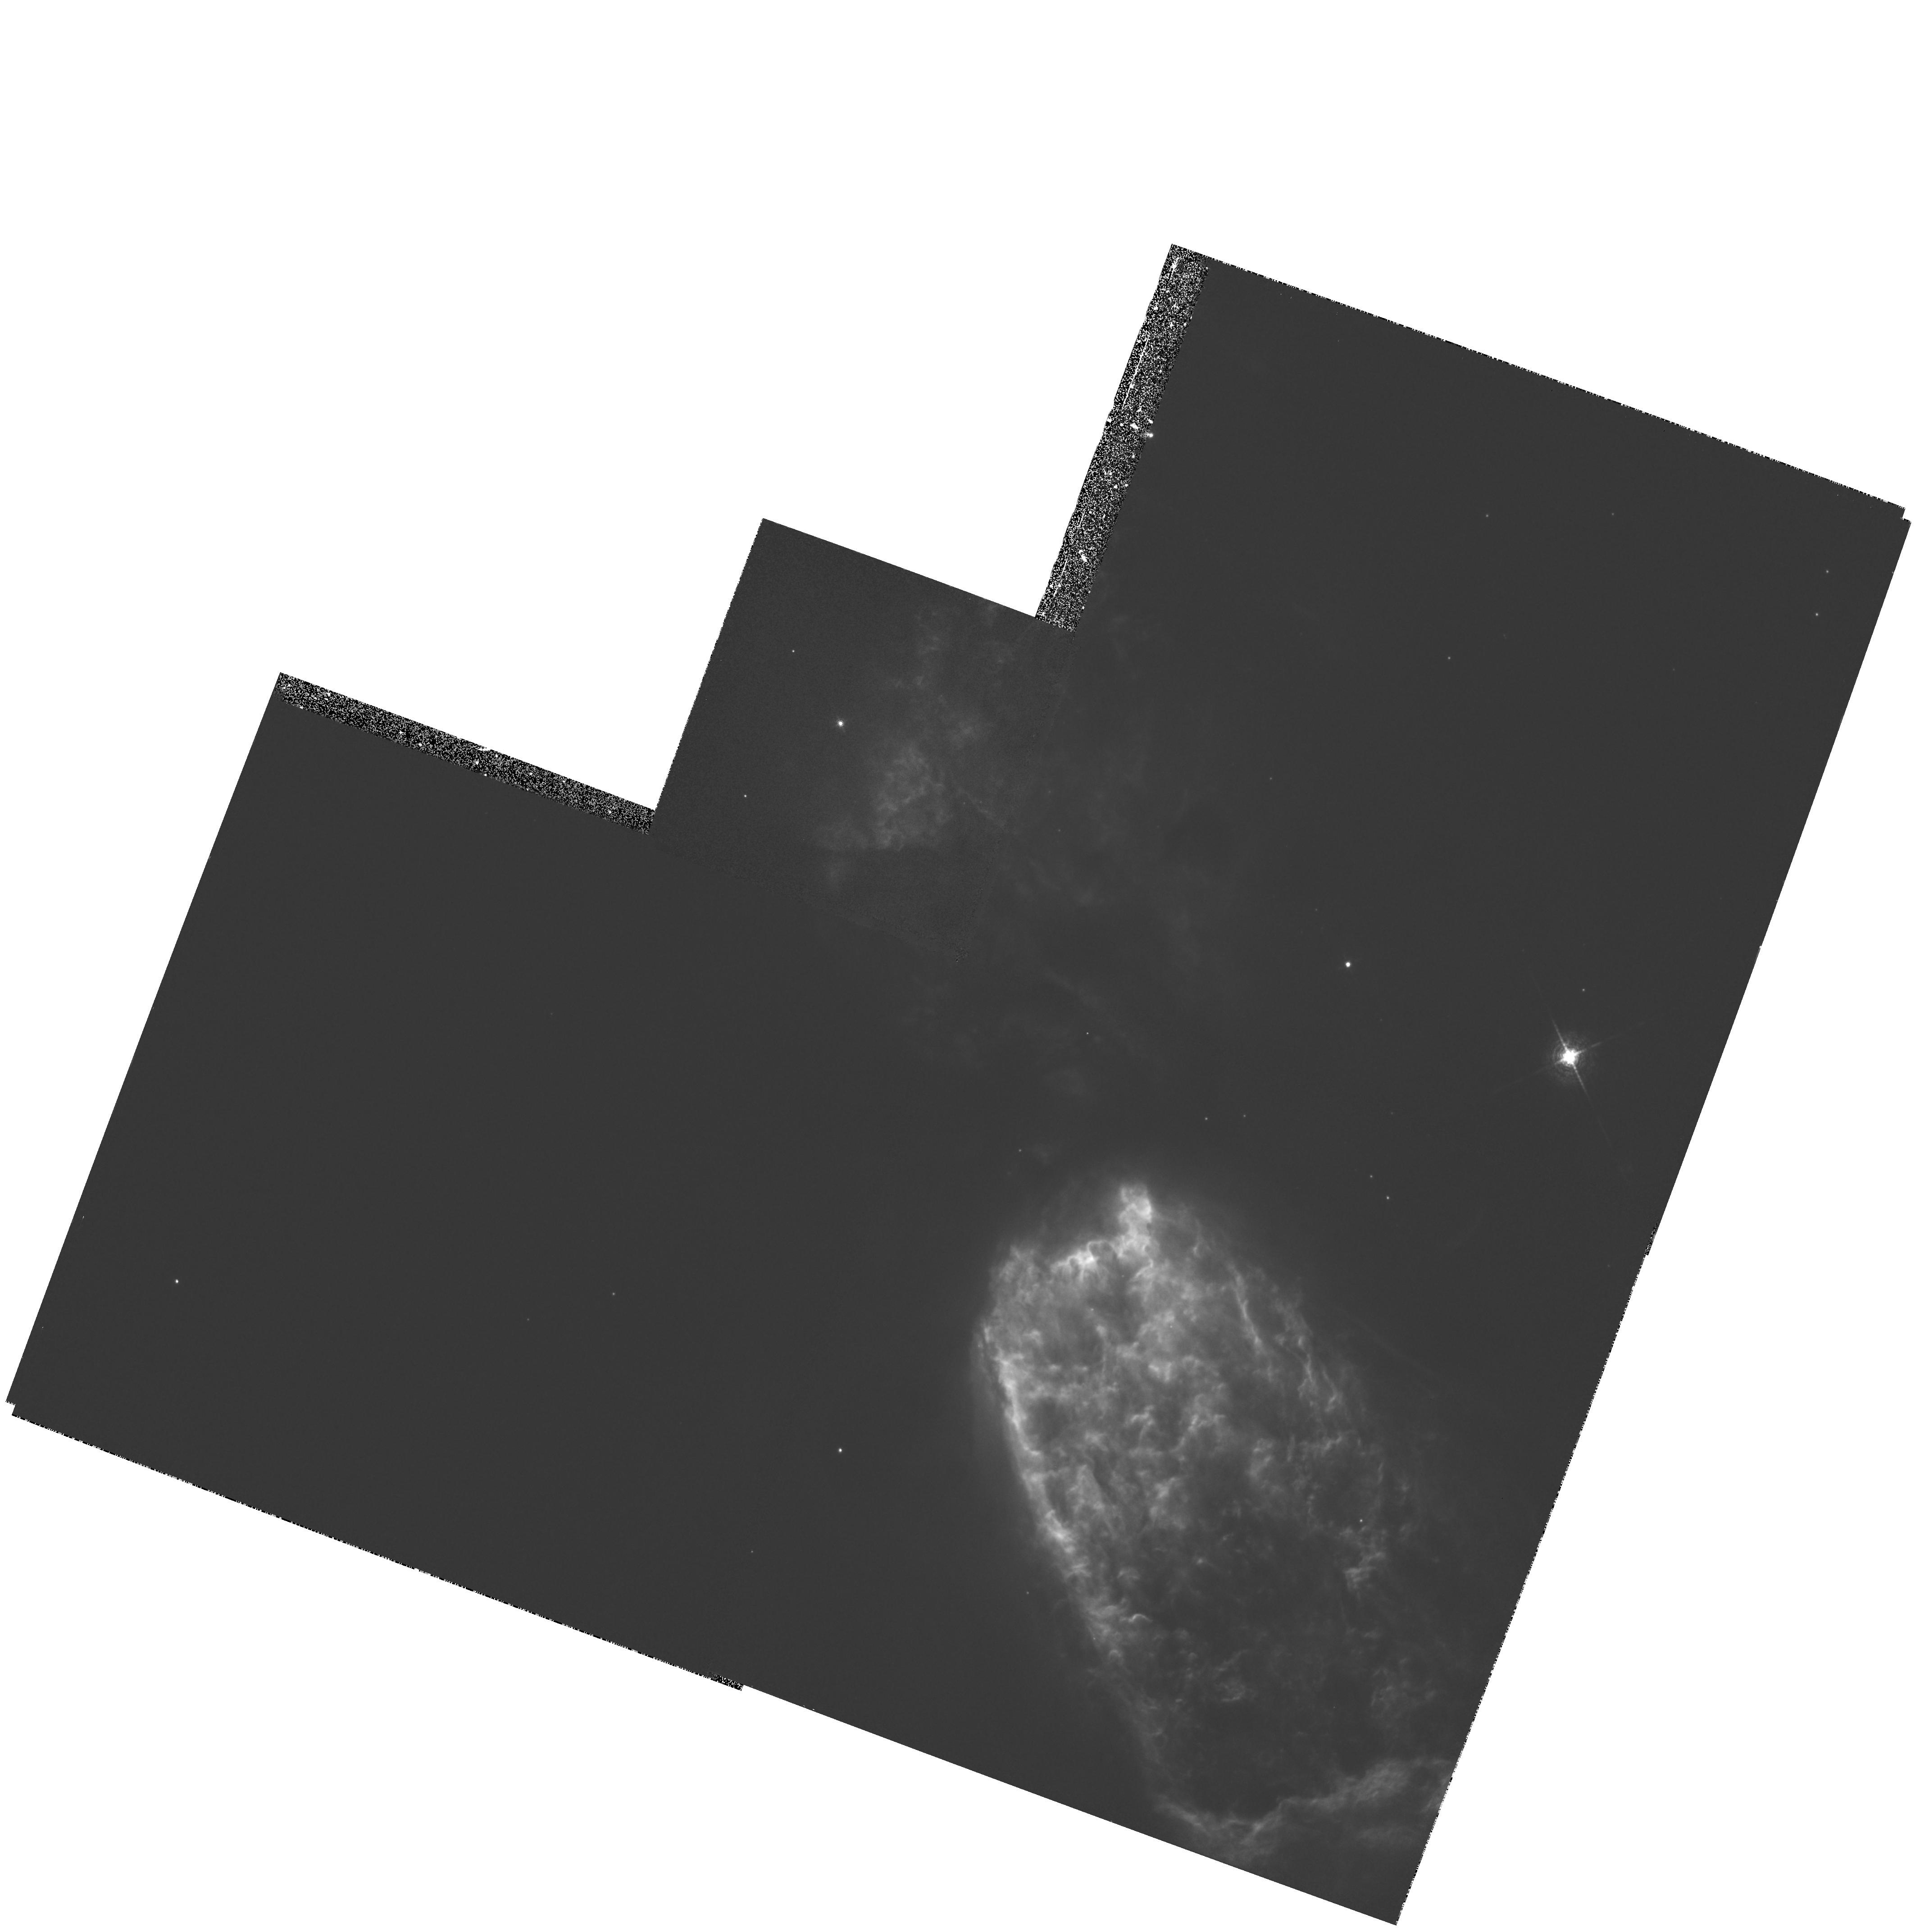
Target: S106N2
Instrument: WFPC2/PC
Filter: F656N
Exposure: 20 min
Observation ID: hst_5963_03_wfpc2_pc_f656n_u2rq03

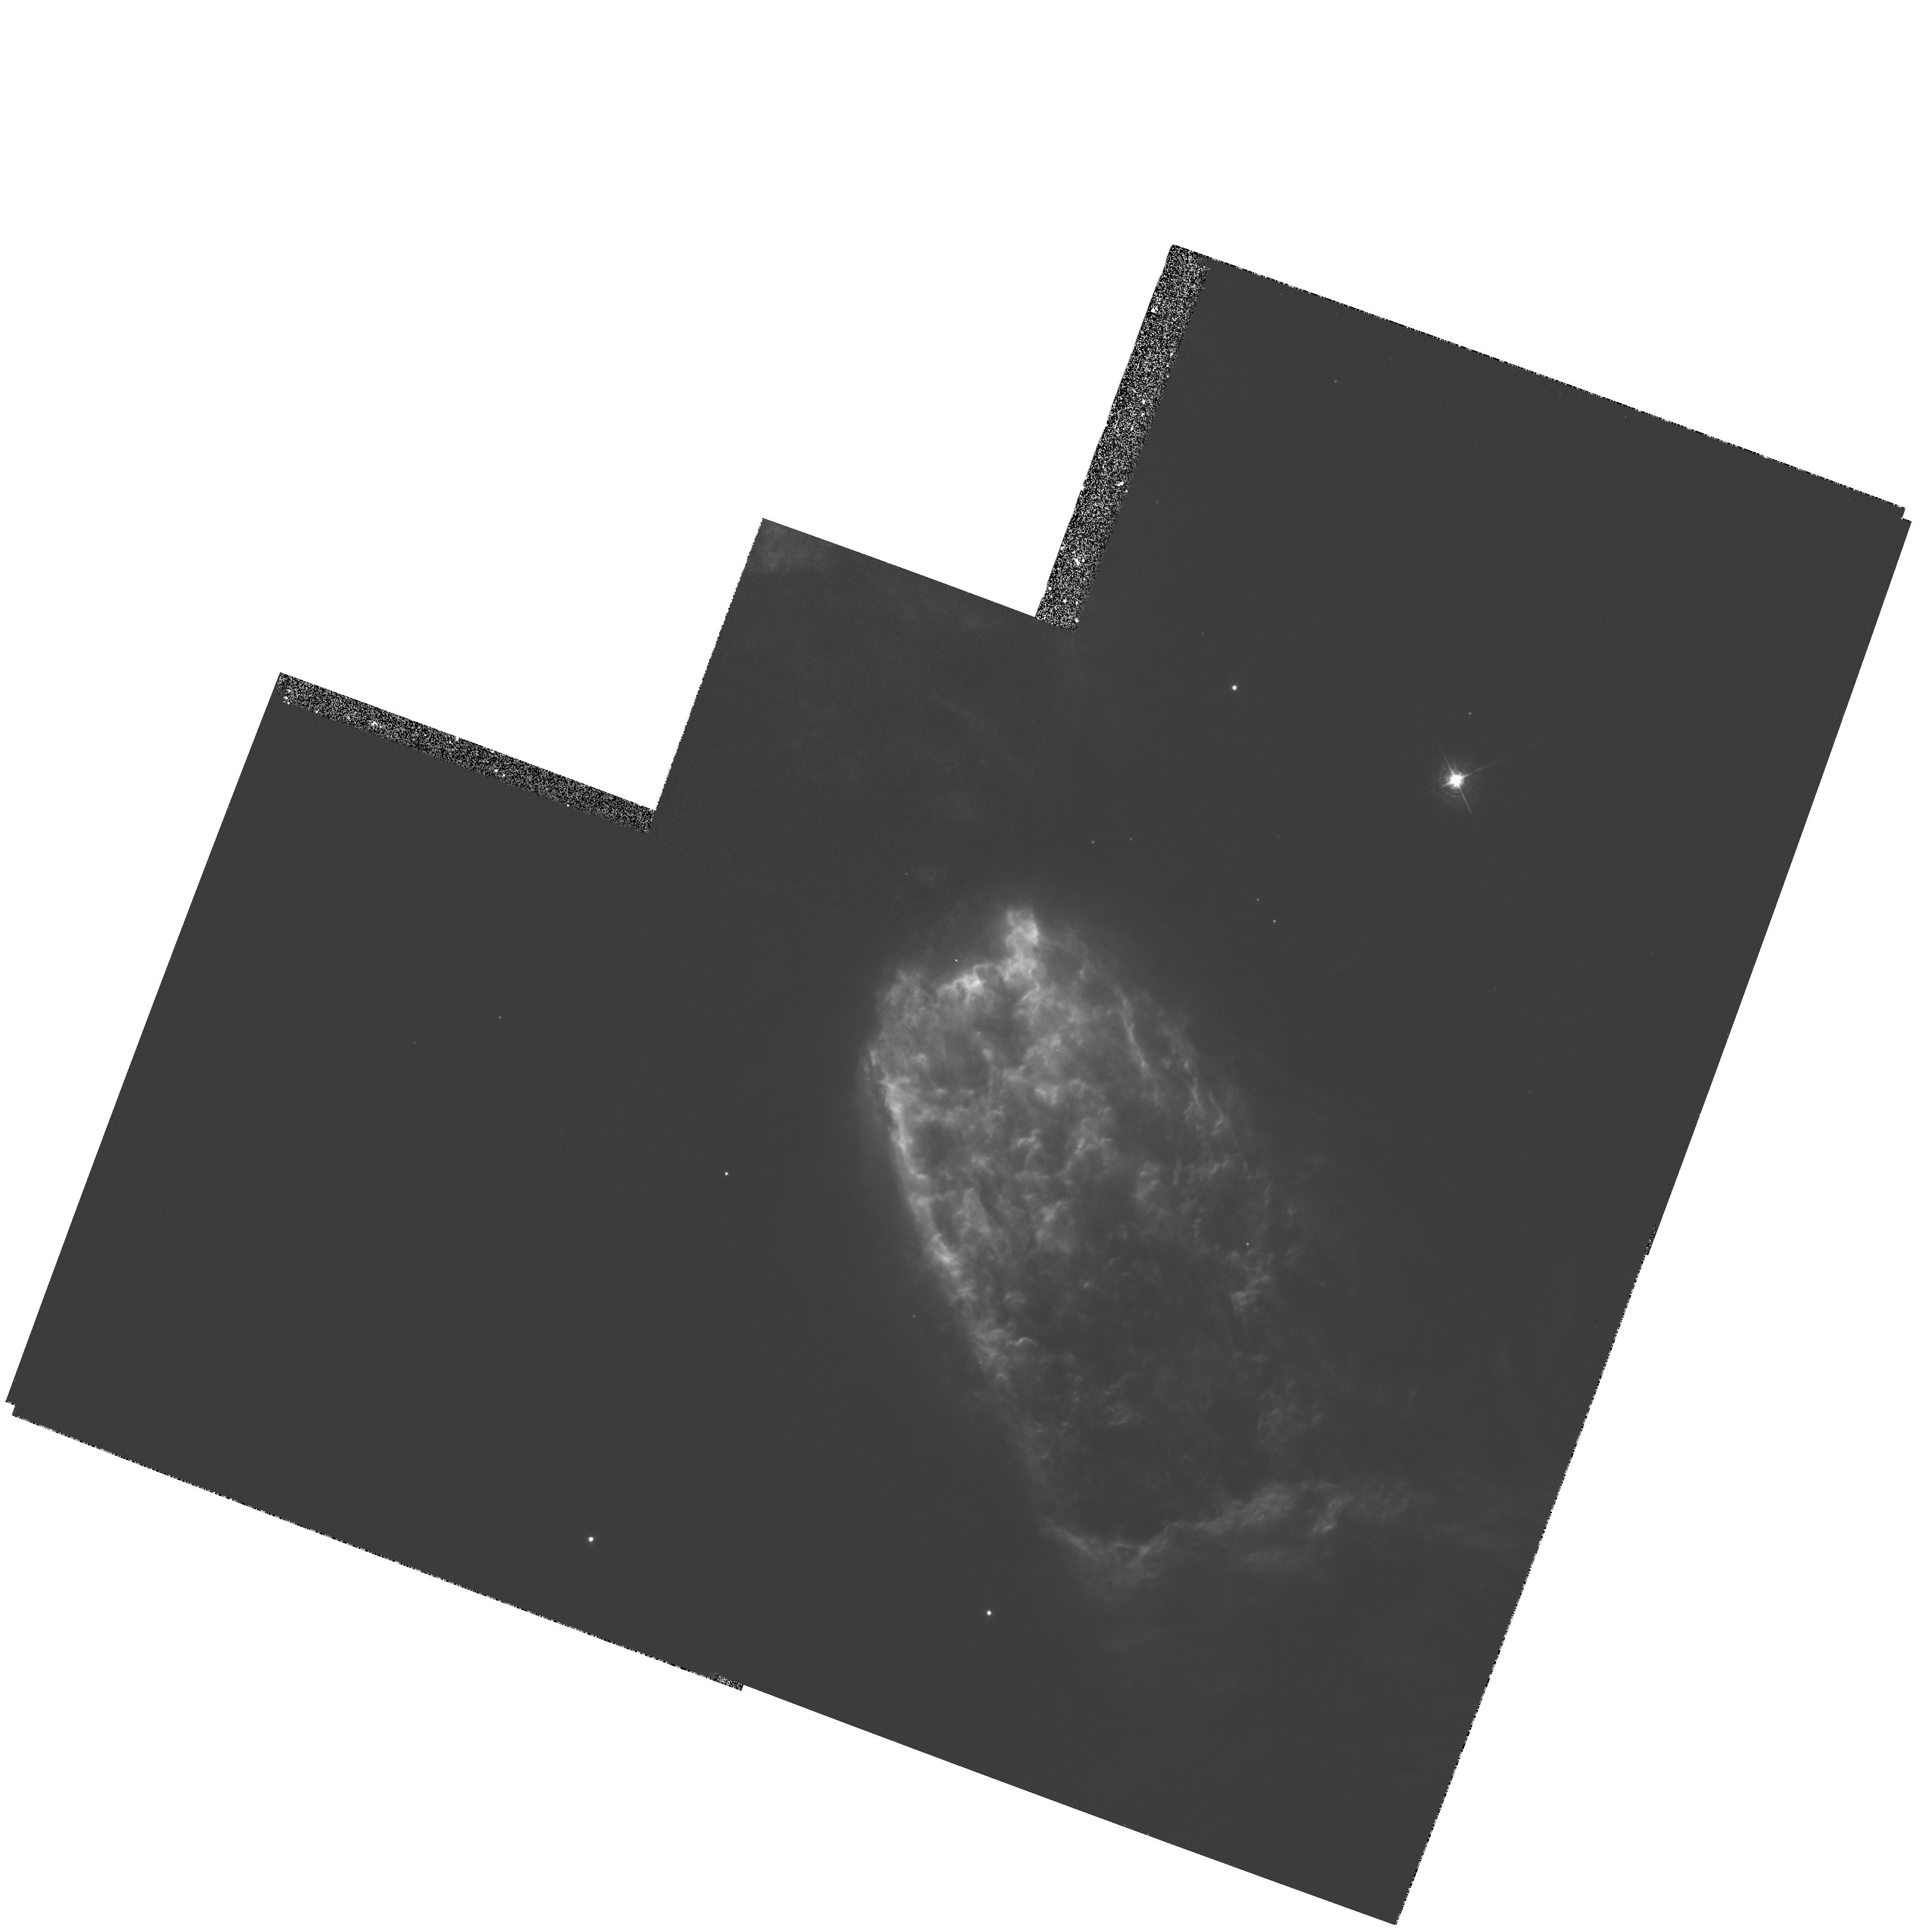
Target: S106N
Instrument: WFPC2/PC
Filter: F656N
Exposure: 20 min
Observation ID: hst_5963_01_wfpc2_pc_f656n_u2rq01

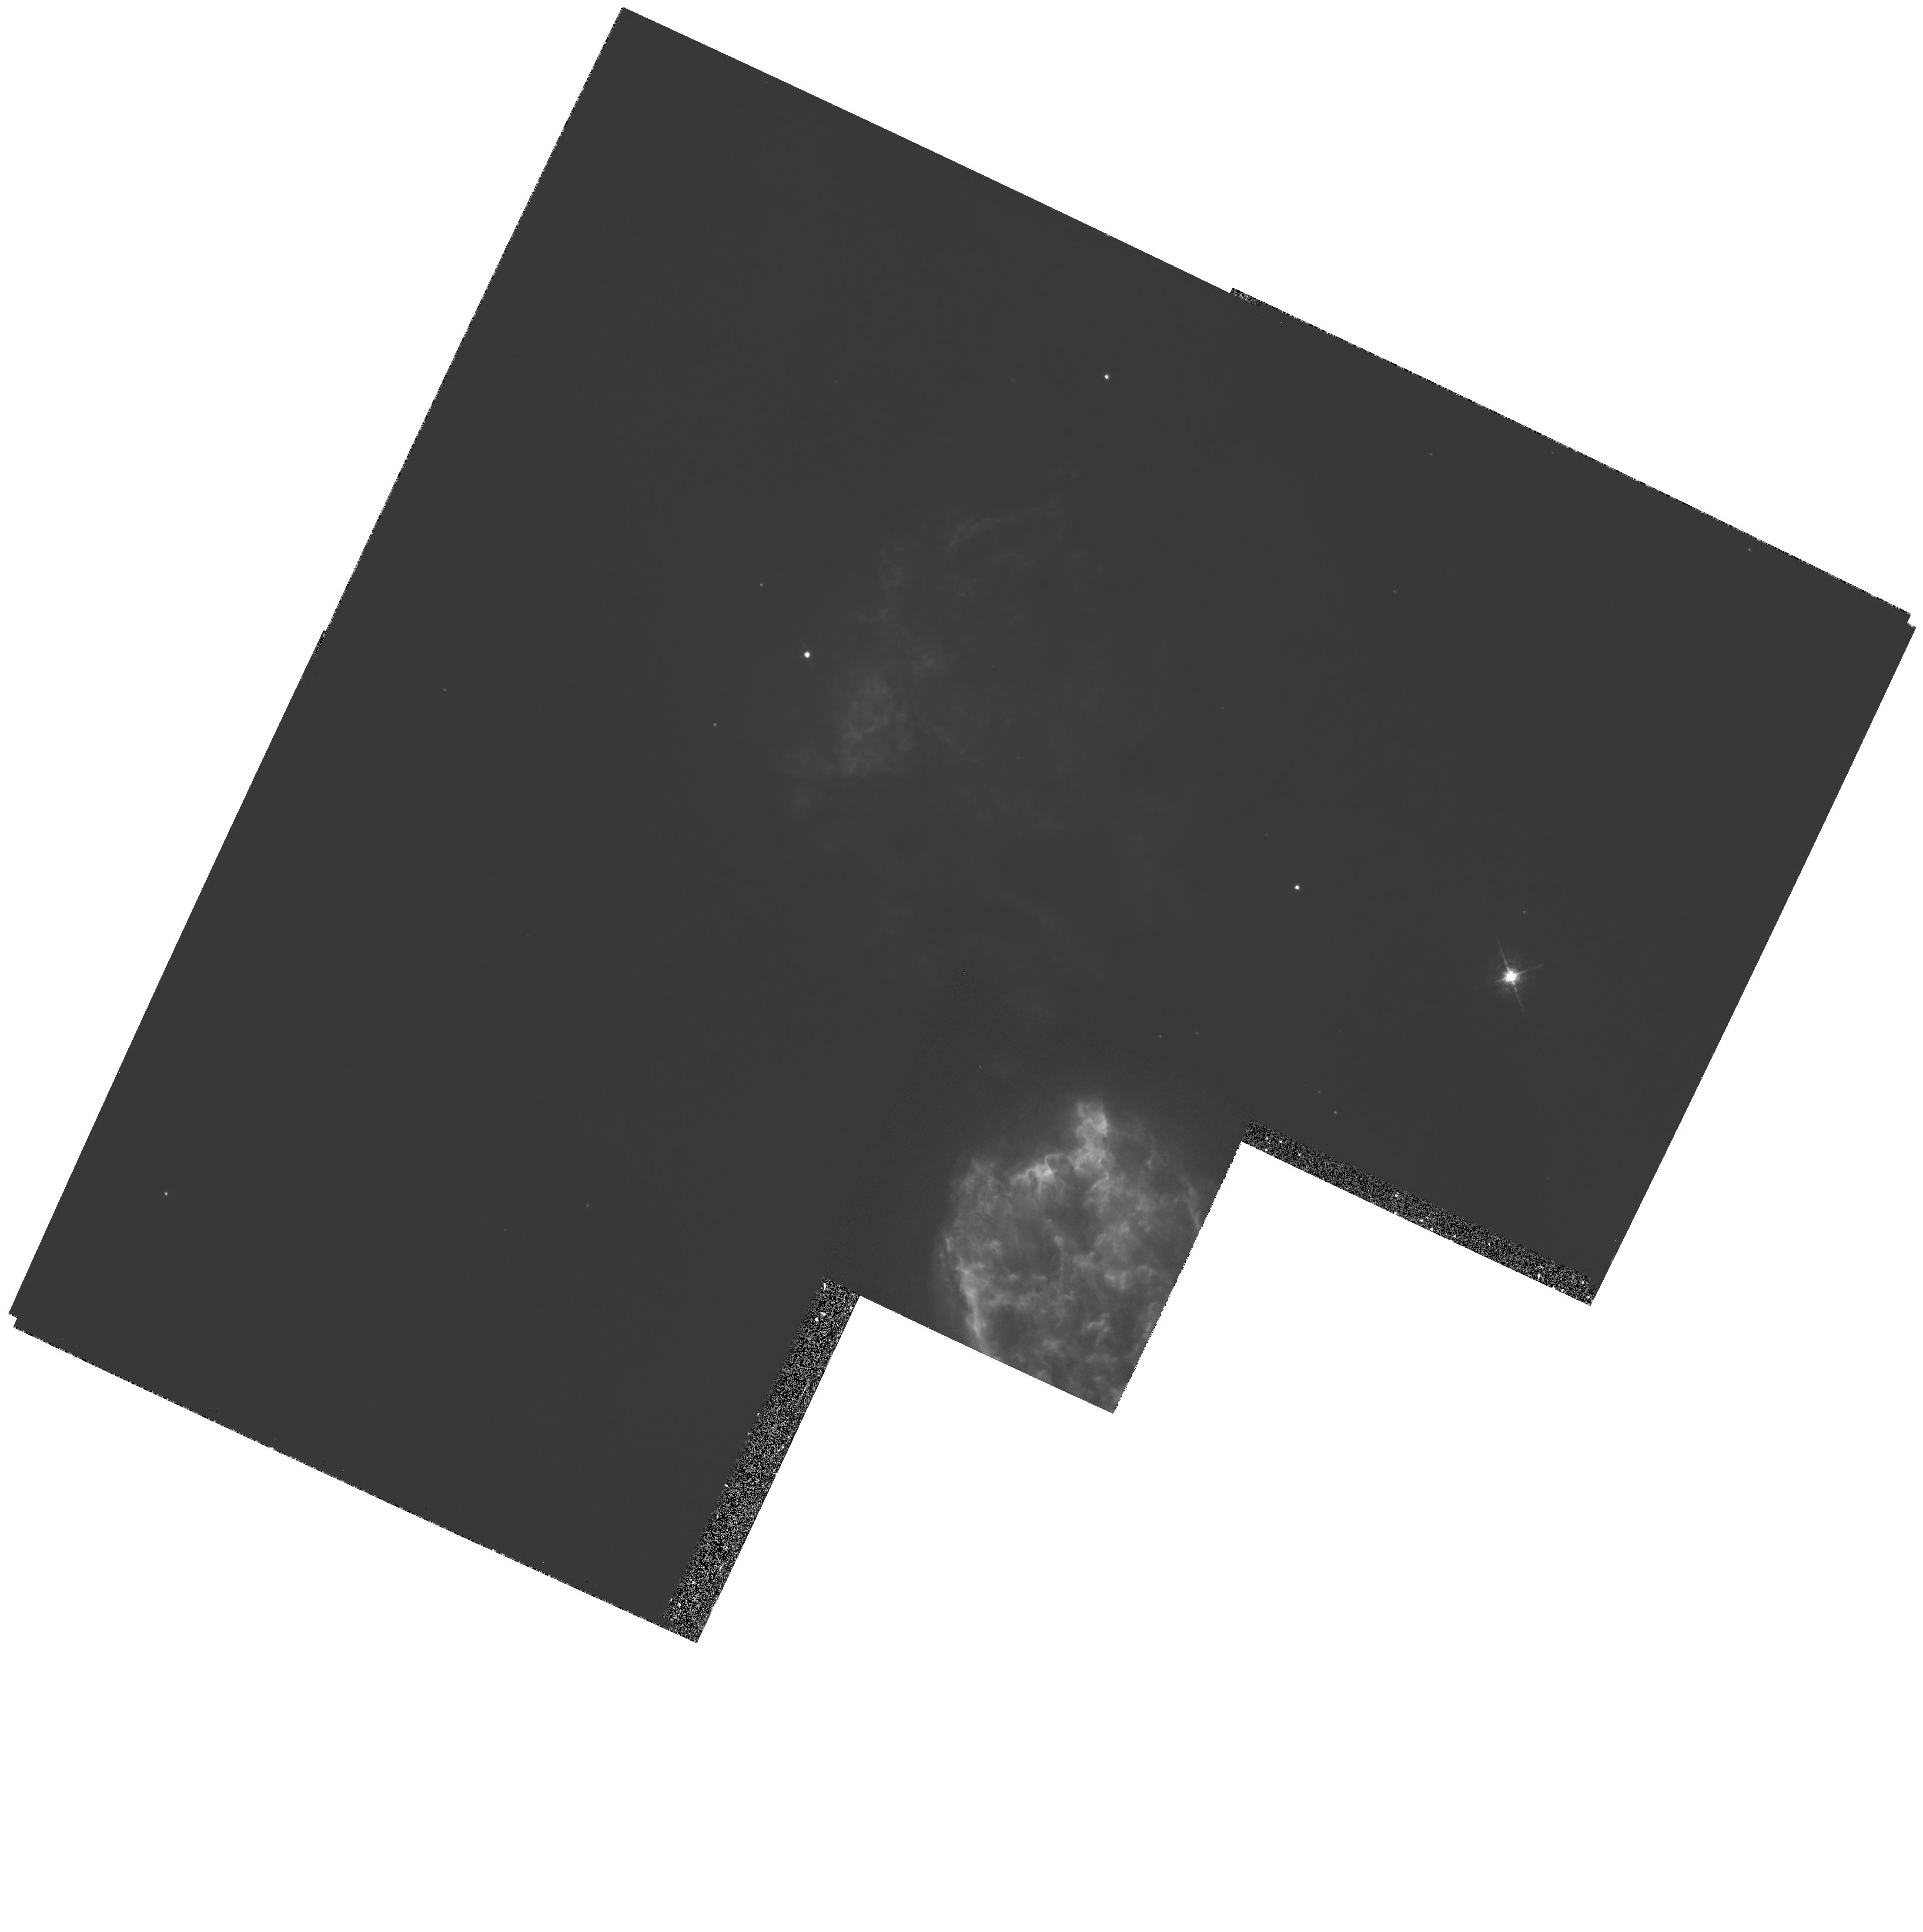
Target: S106S
Instrument: WFPC2/PC
Filter: F656N
Exposure: 20 min
Observation ID: hst_5963_02_wfpc2_pc_f656n_u2rq02

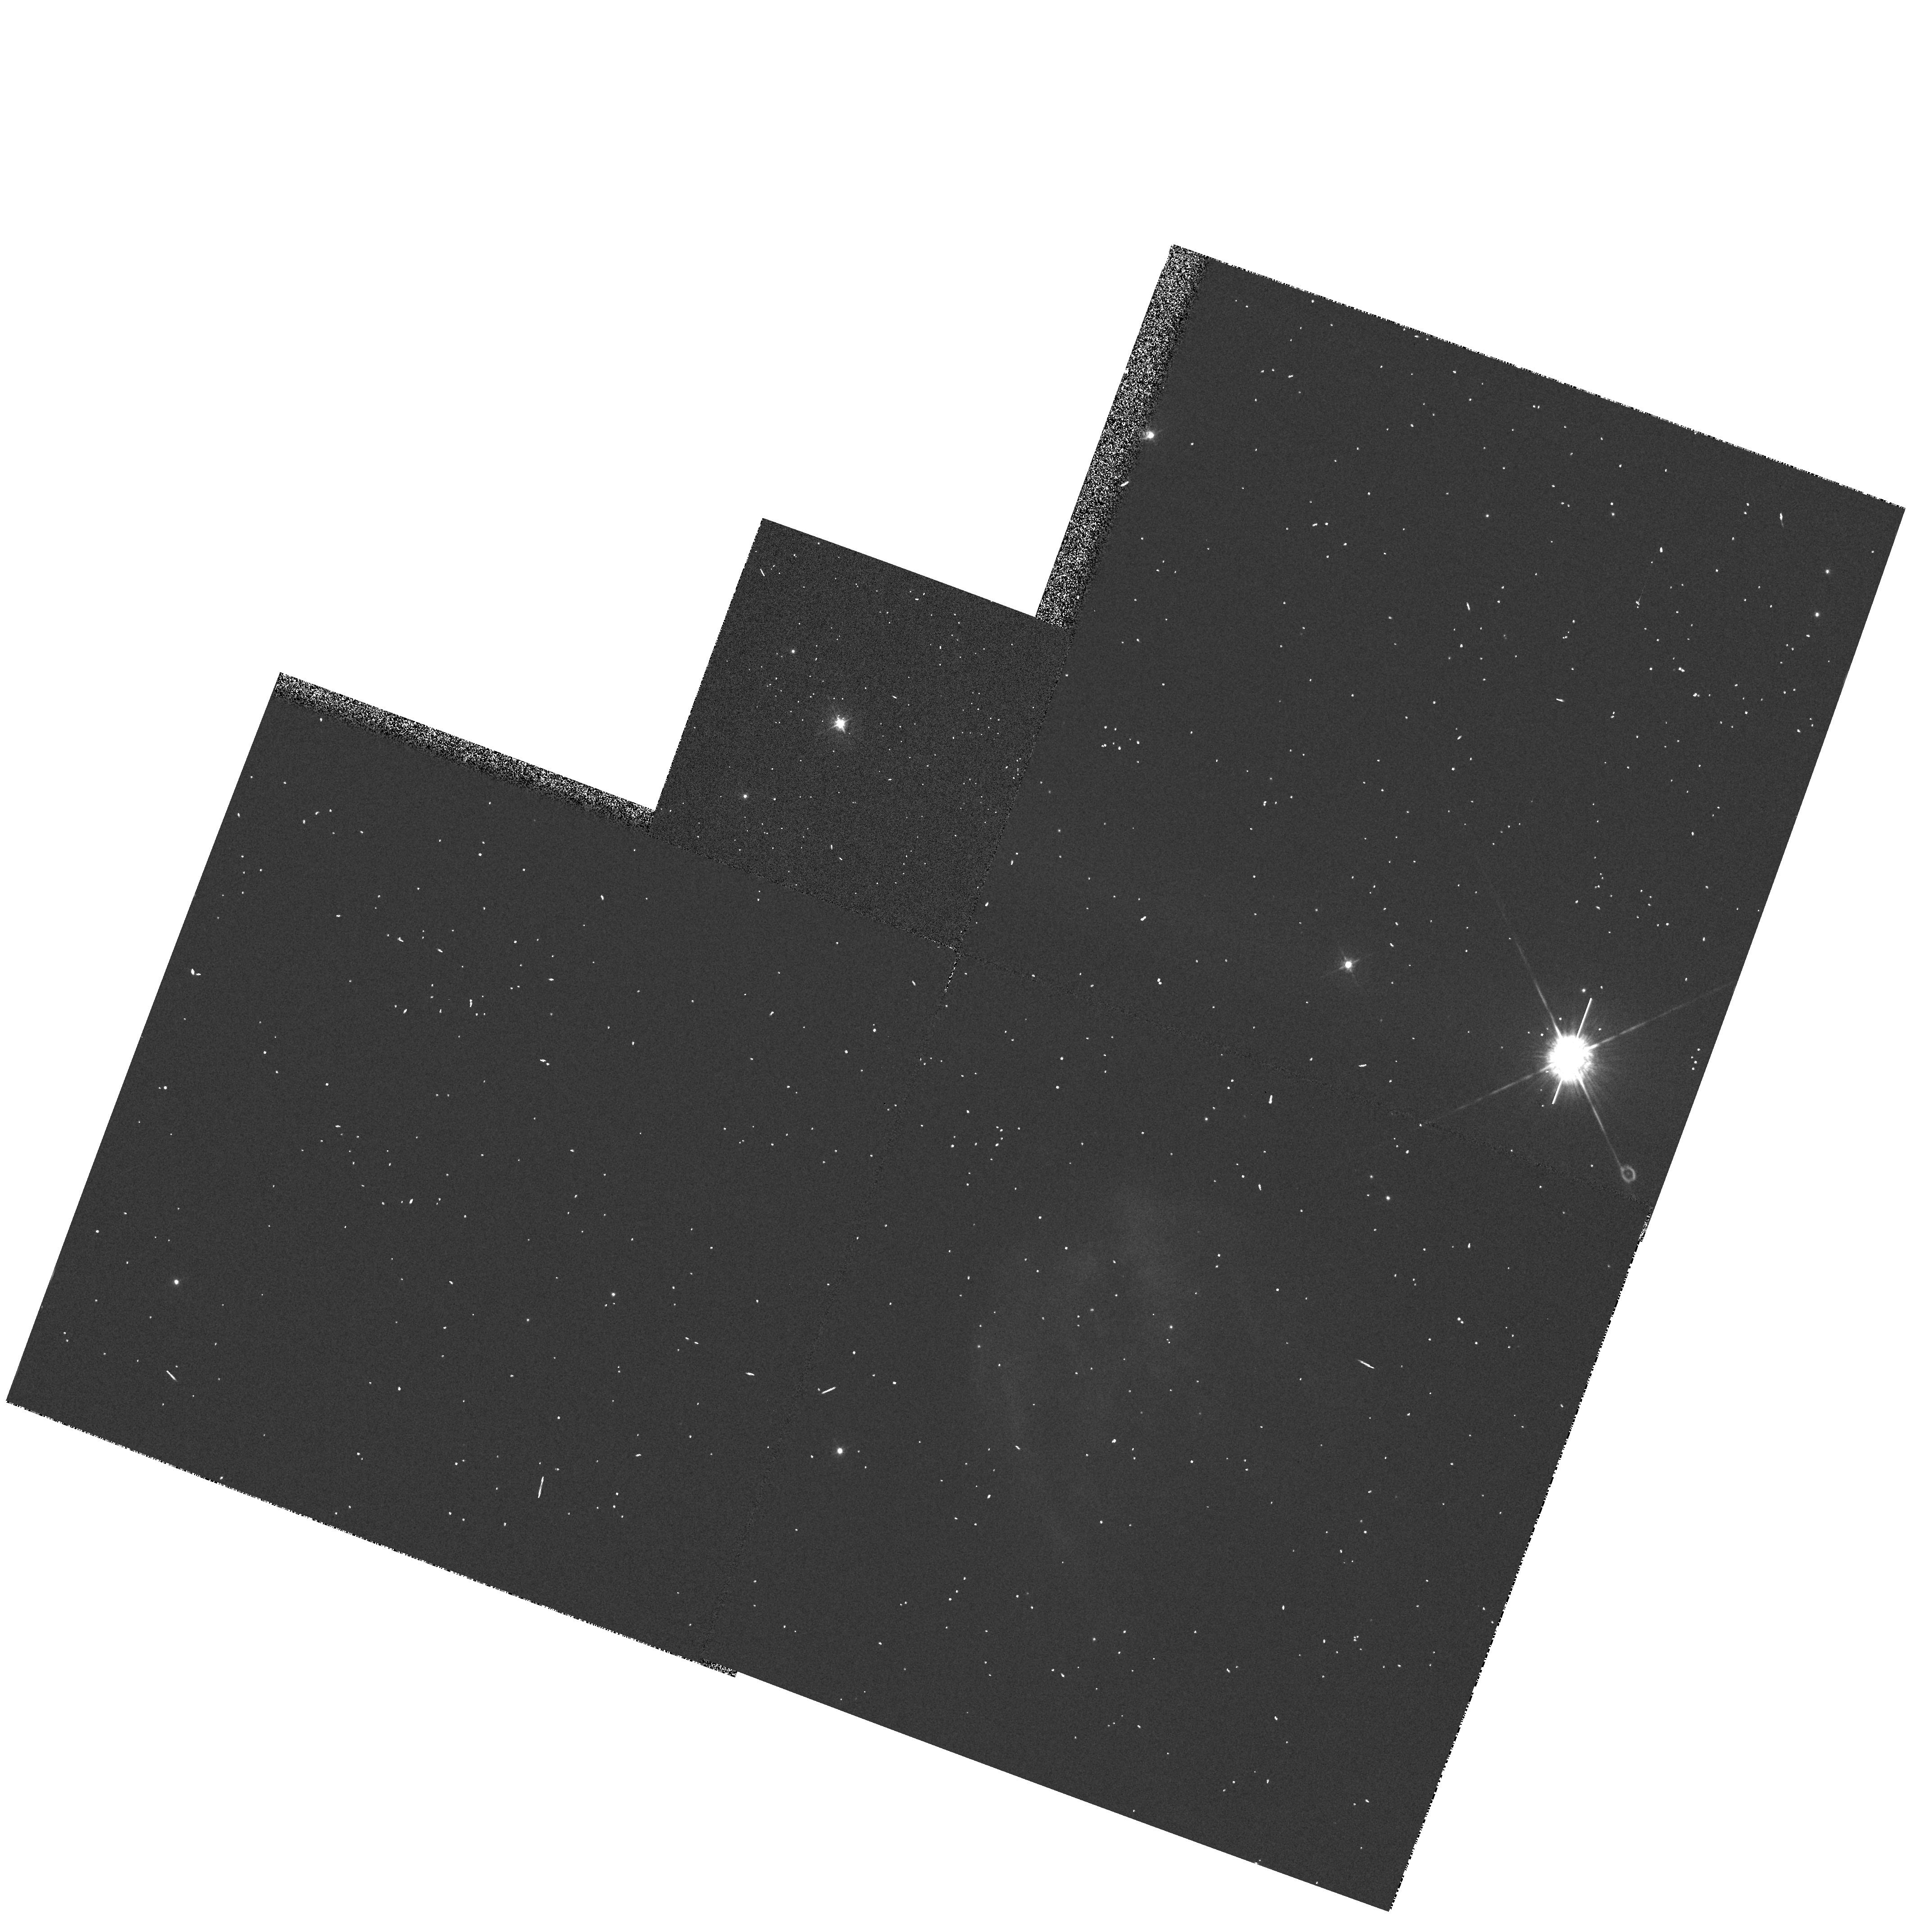
Target: S106N2
Instrument: WFPC2/PC
Filter: F547M
Exposure: 2 min
Observation ID: hst_5963_03_wfpc2_pc_f547m_u2rq03

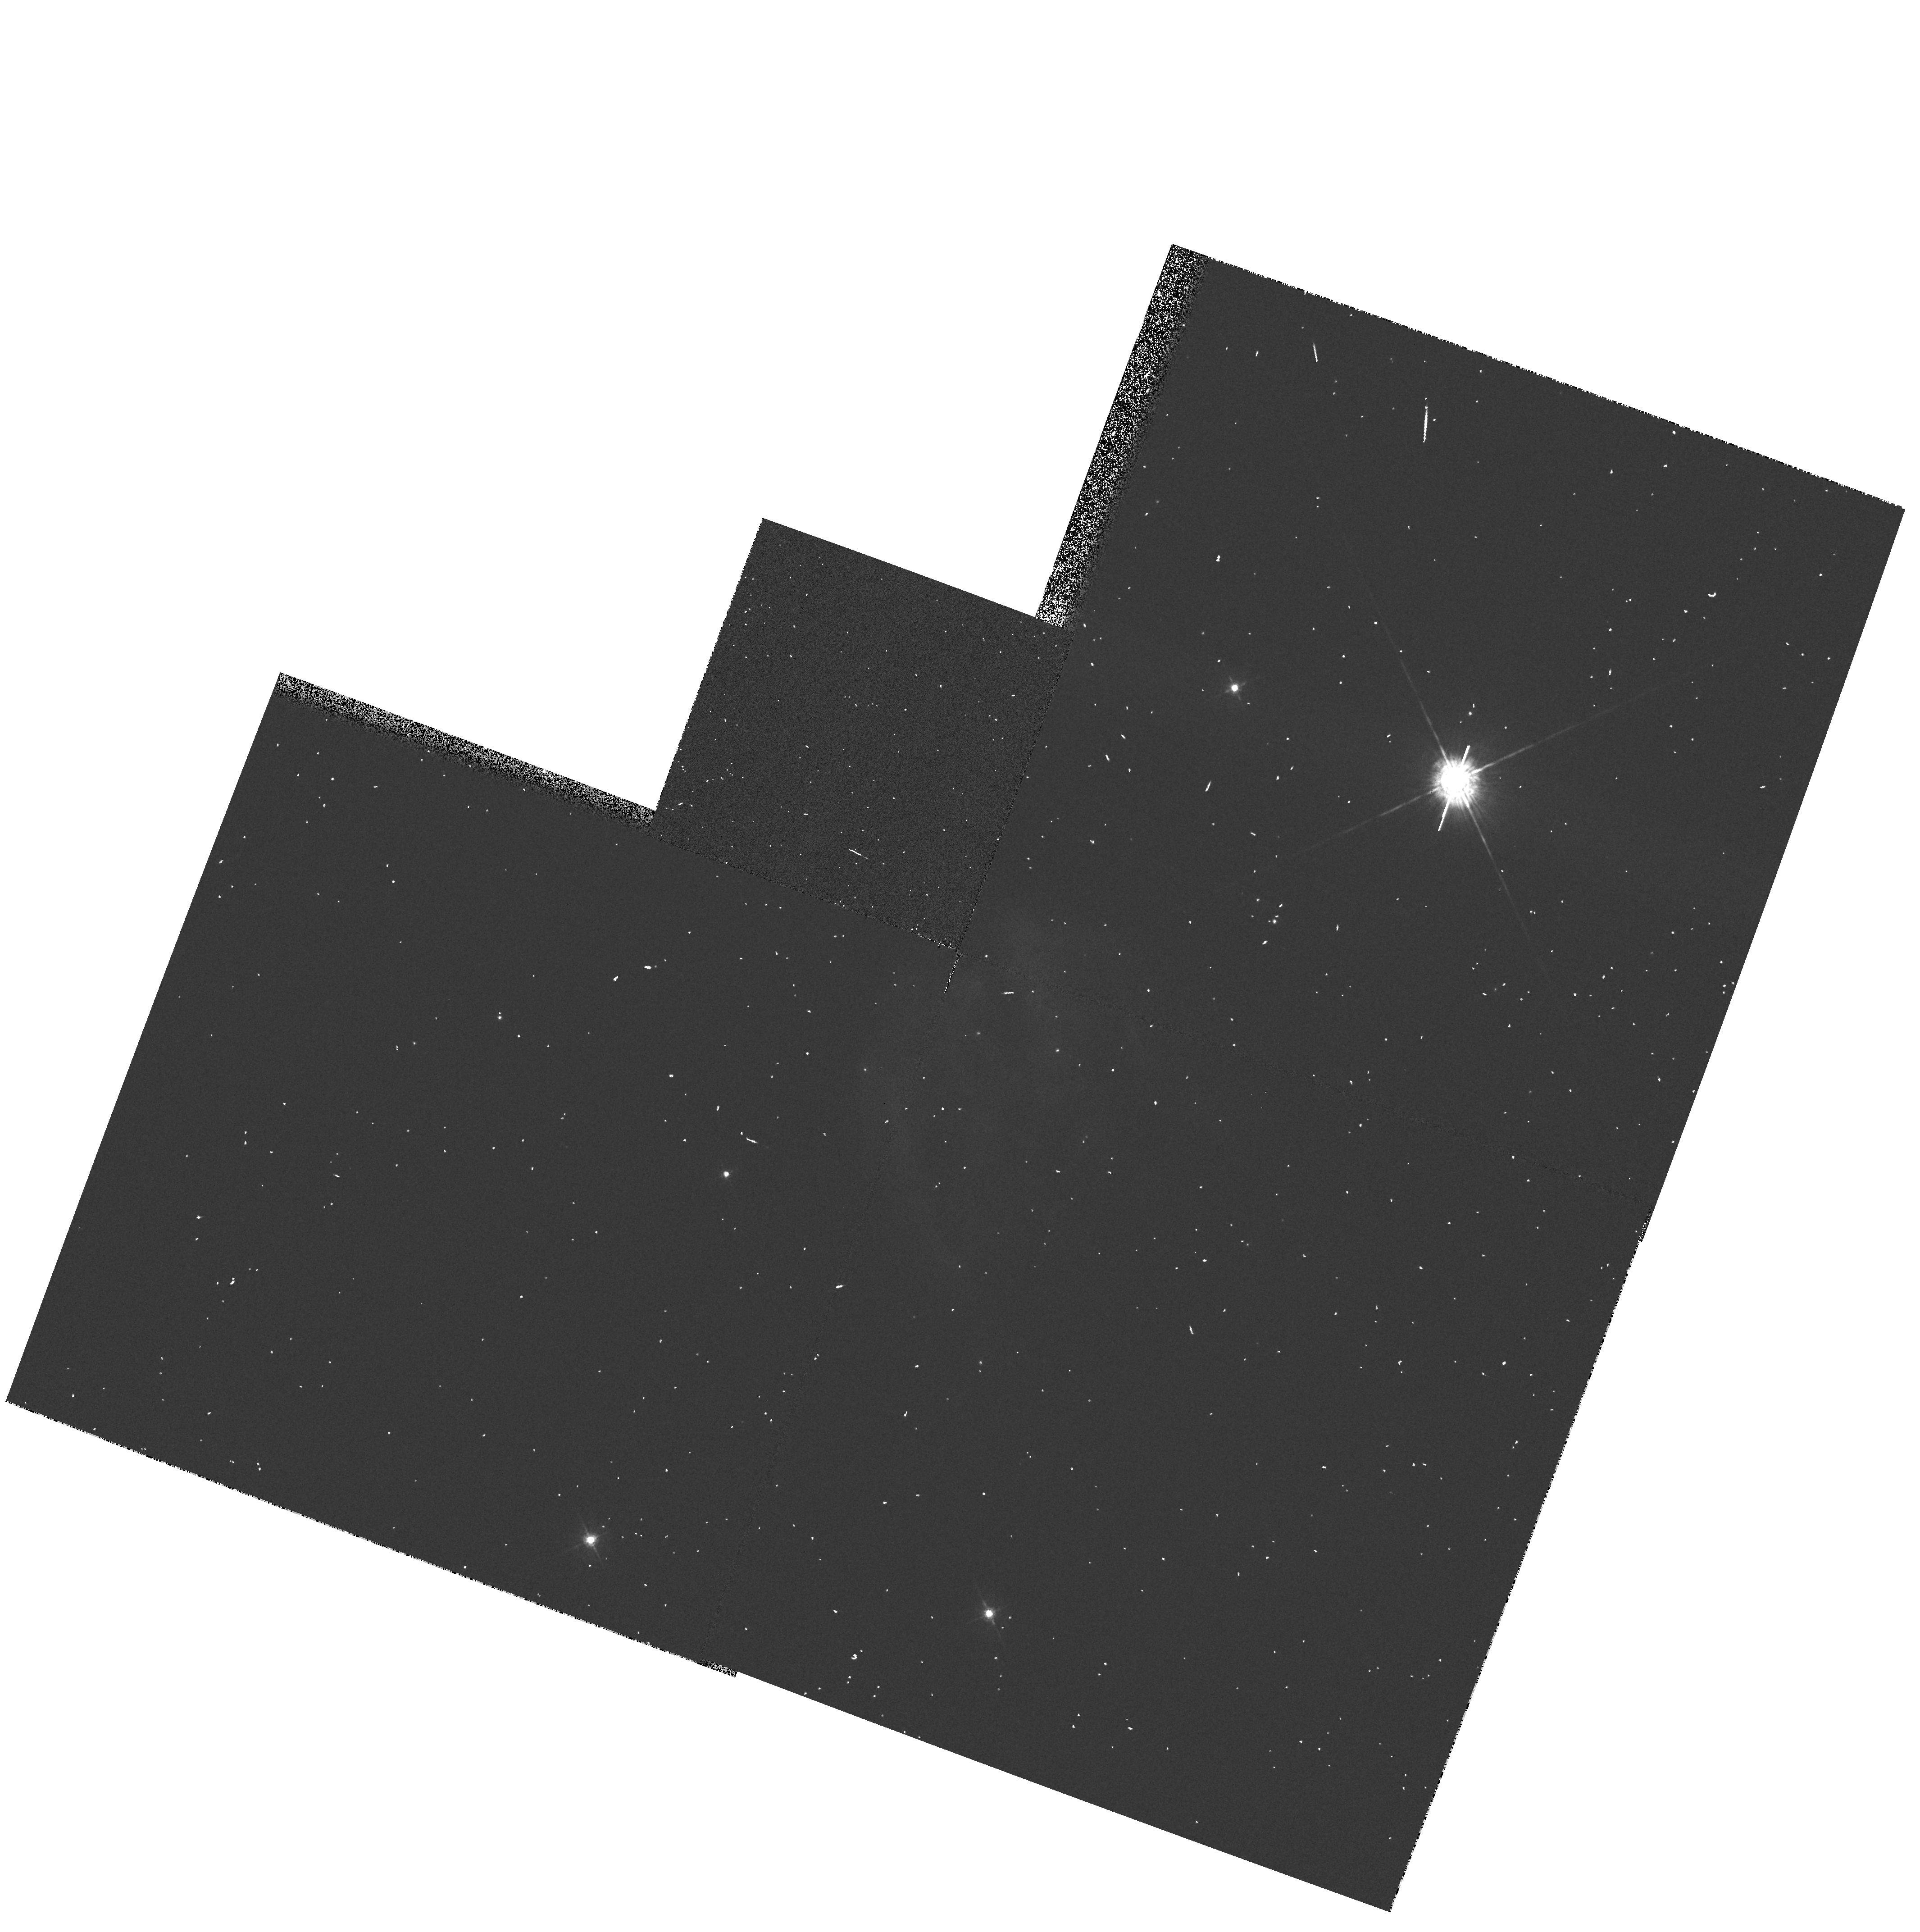
Target: S106N
Instrument: WFPC2/PC
Filter: F547M
Exposure: 2 min
Observation ID: hst_5963_01_wfpc2_pc_f547m_u2rq01

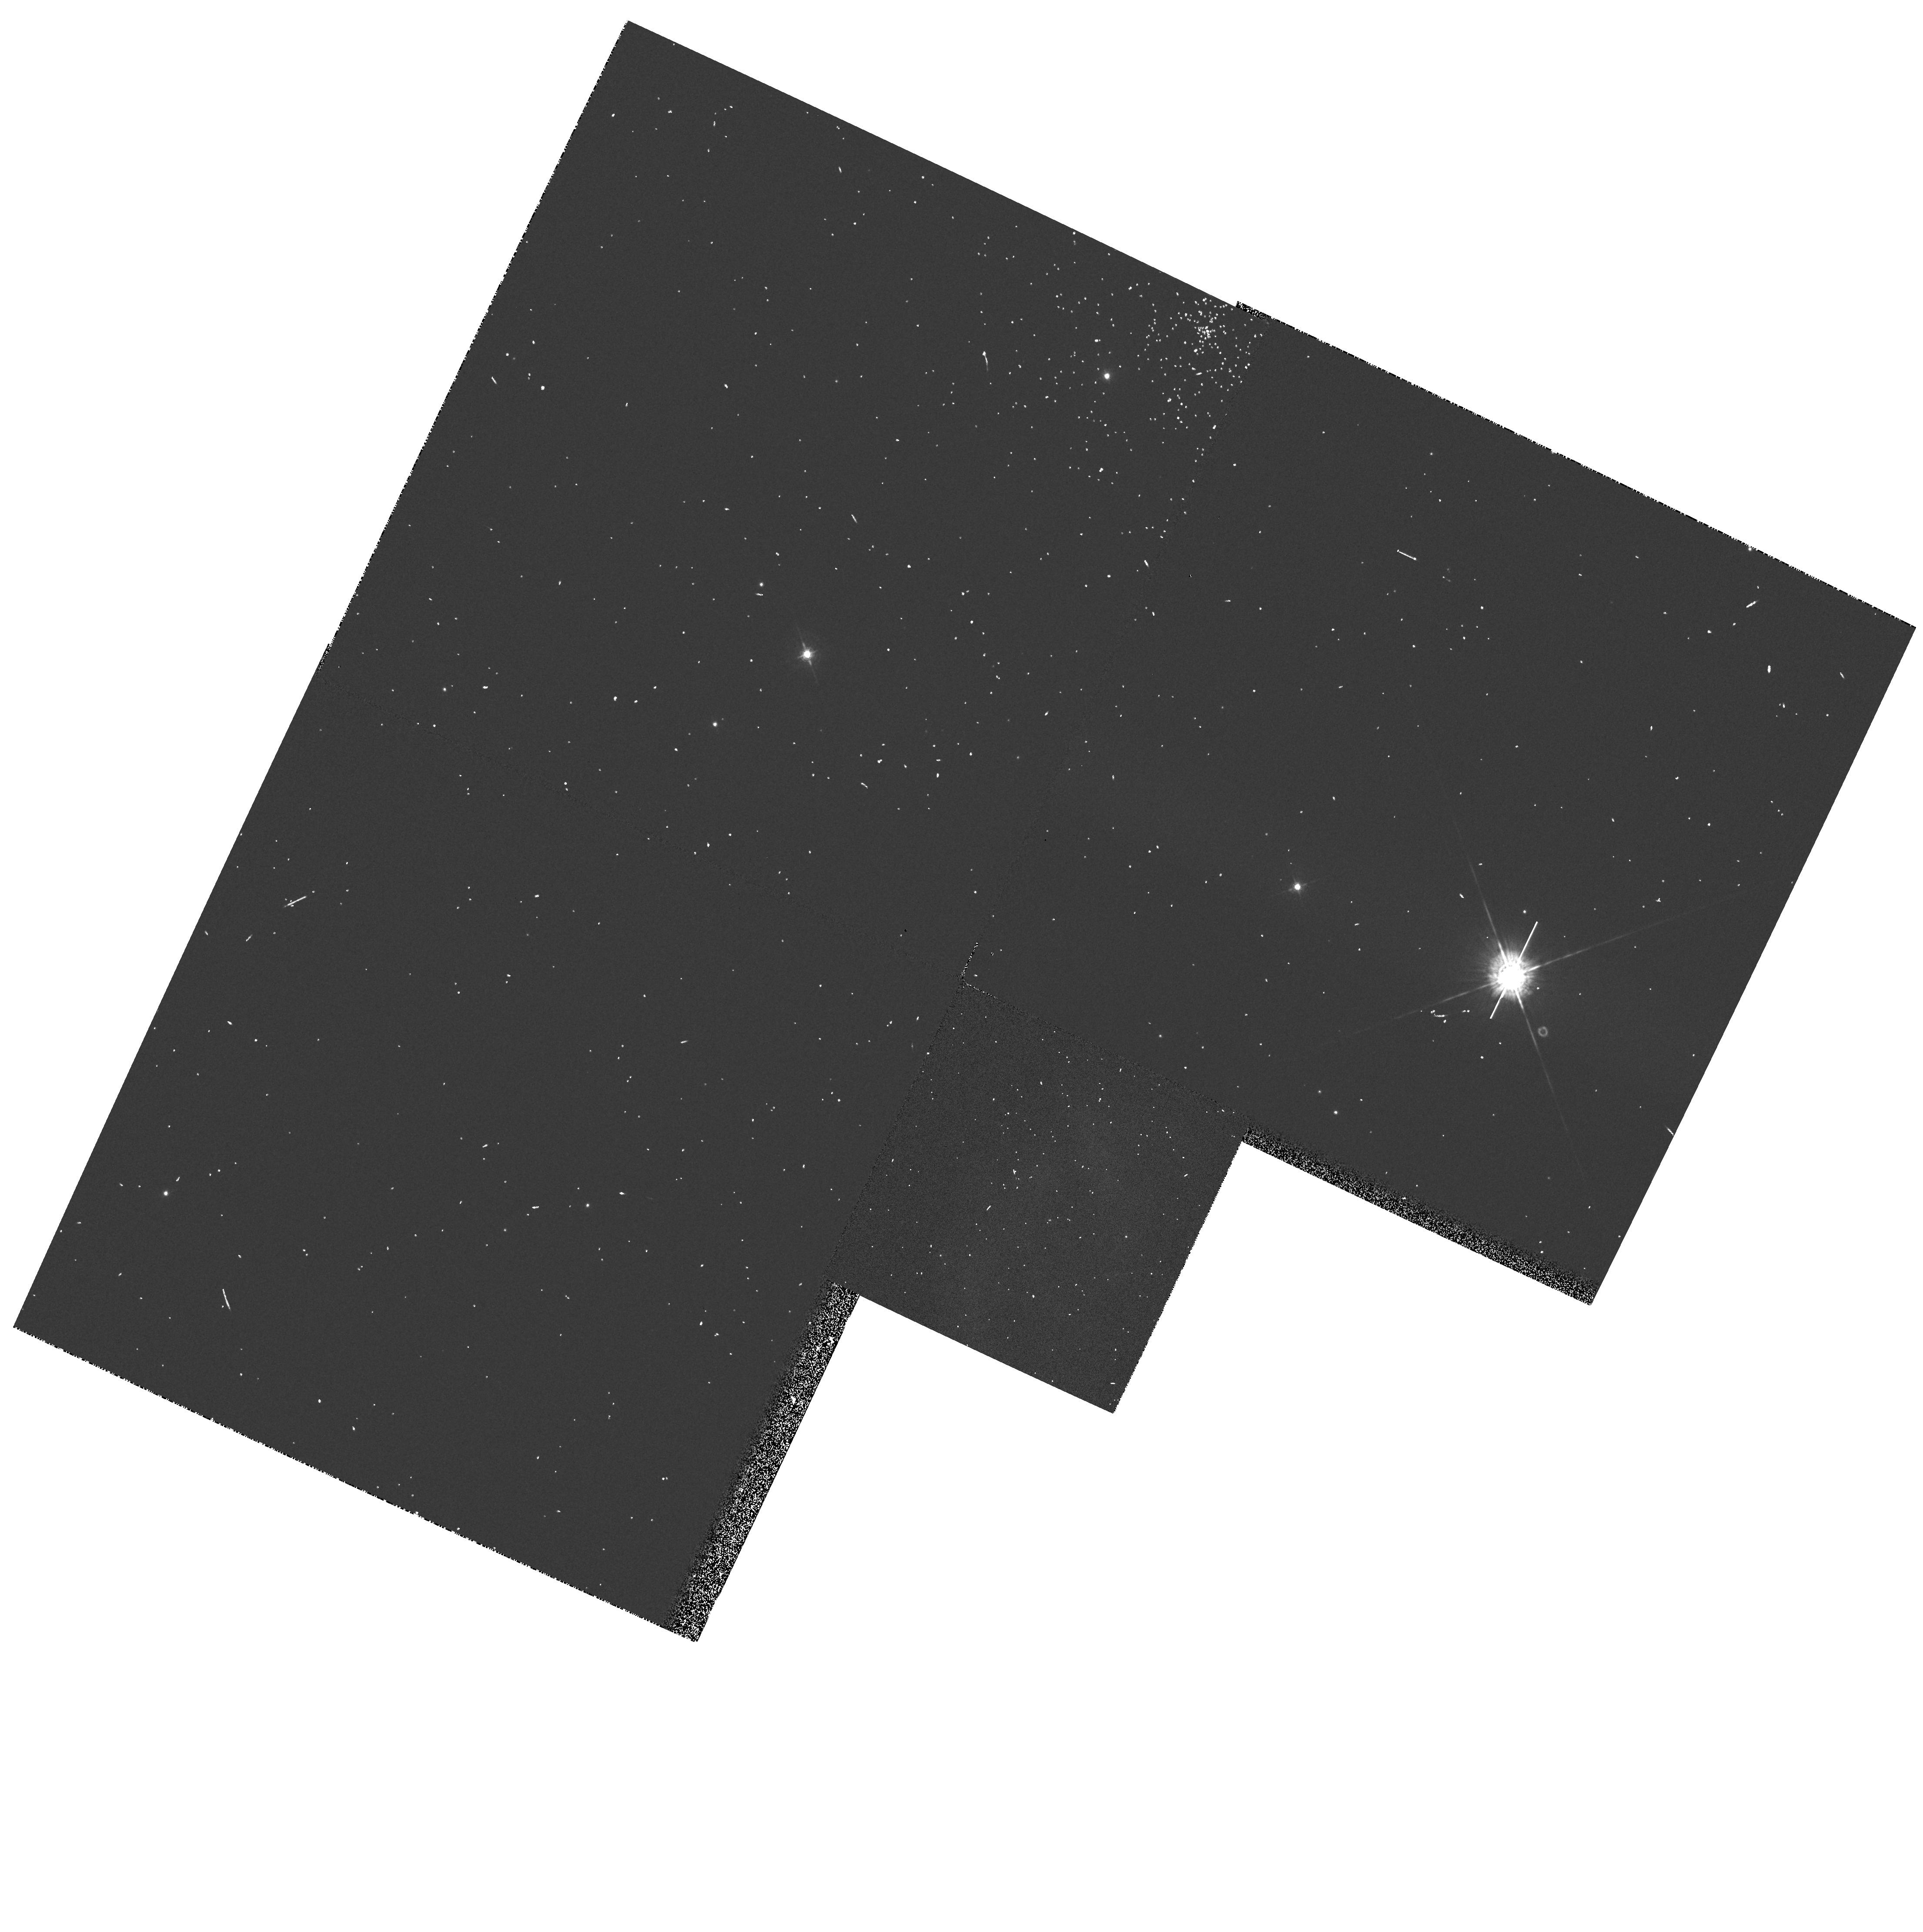
Target: S106S
Instrument: WFPC2/PC
Filter: F547M
Exposure: 2 min
Observation ID: hst_5963_02_wfpc2_pc_f547m_u2rq02

SEARCH FOR EXTERNALLY ILLUMINATED PROTO- PLANETARY SYSTEMS IN S106 AND NGC281 (PI: Bally, John)

Our primary goal is to search for externally illuminated protostellar and protoplanetary environments (``proplyds'') embedded in the H II region S106 using WFPC2. Our search will attempt to constrain the photo-evaporation time-scale for proplyds by determining the frequency of occurrence as a function of the photoionization age of the host HII region which for S106 is about 10^4 years and for M42 (the only HII region in which proplyds have been found so far) is about 10^5 years. Our observations will constrain the frequency of occurrence of proto-planetary environments amongst young stellar objects born in transient (gravitationally unbound) cluster environments where most field stars are believed to be born. S106 is so young that its structure may provide information about the bipolar outflow phase that preceded the birth of the HII region. HST will help distinguish stars from nebulosity and resulting photometry and colors will be combined with near -IR data to fit stars on the HR diagram.